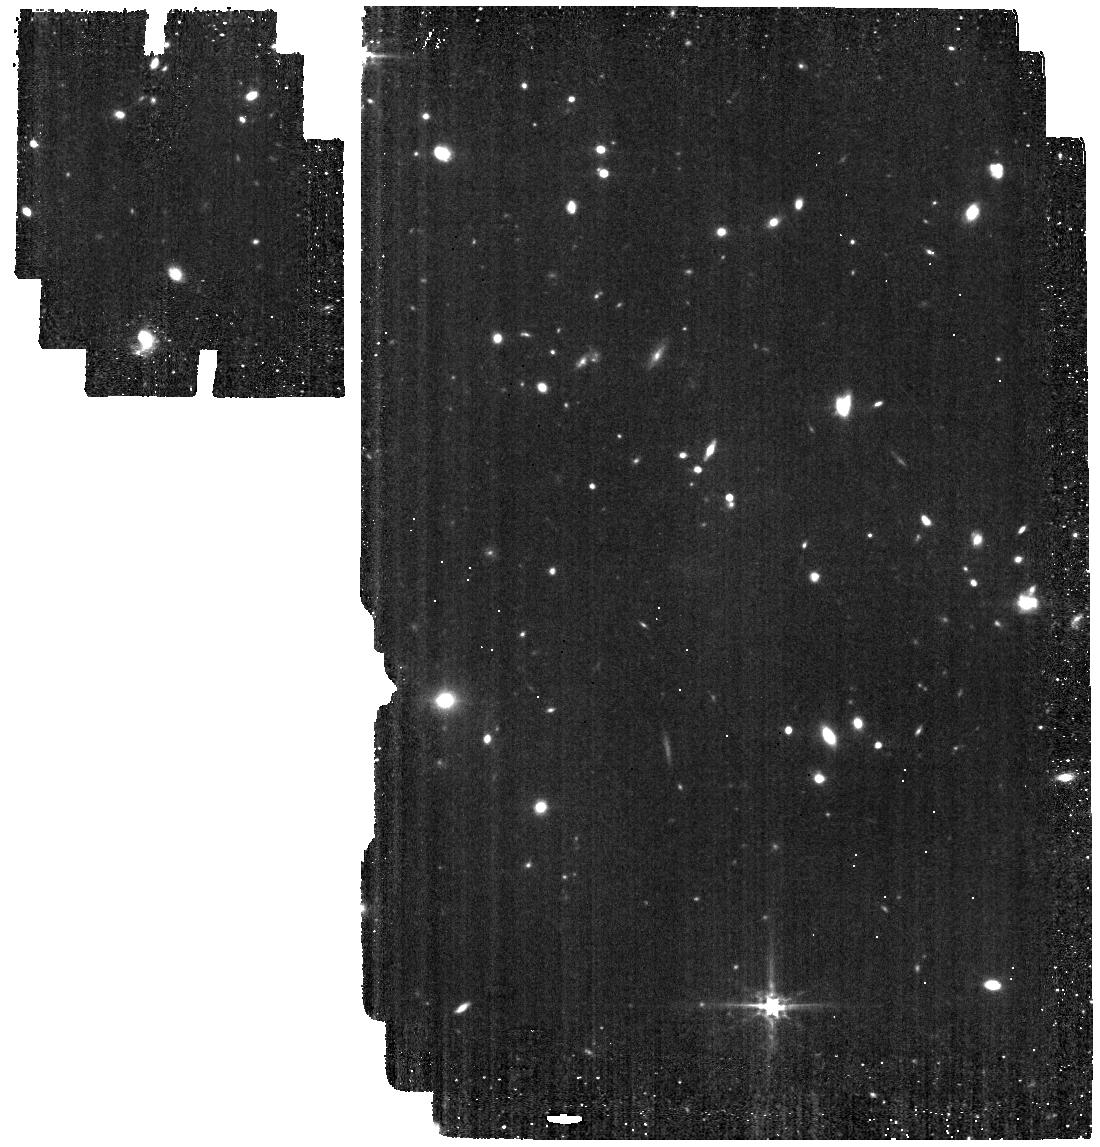
Target: GNz11-offset. Instrument: MIRI. Filter: F560W. Exposure: 34 min. Observation ID: jw01264-o003_t007_miri_f560w

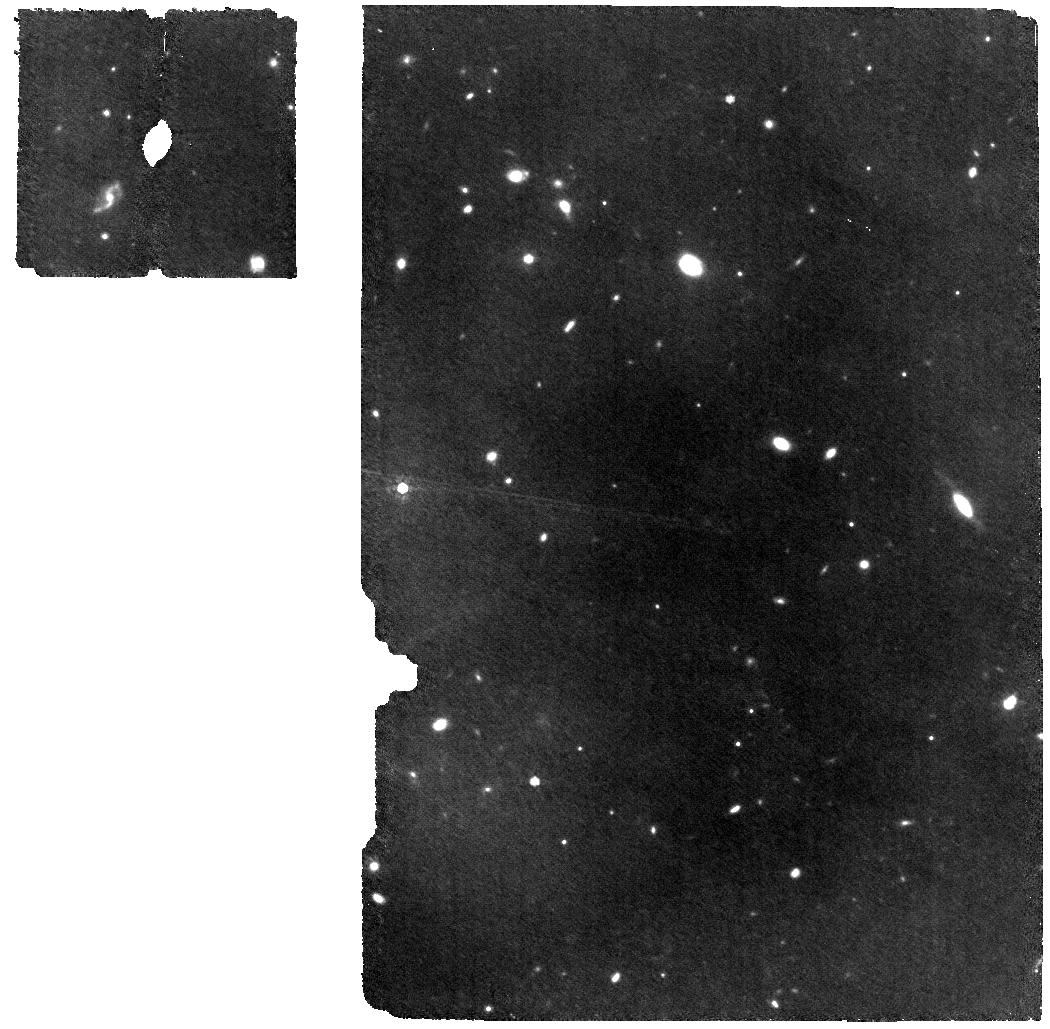
Target: HFLS3-MRS. Instrument: MIRI. Filter: F770W. Exposure: 1.1 h. Observation ID: jw01264-o006_t004_miri_f770w

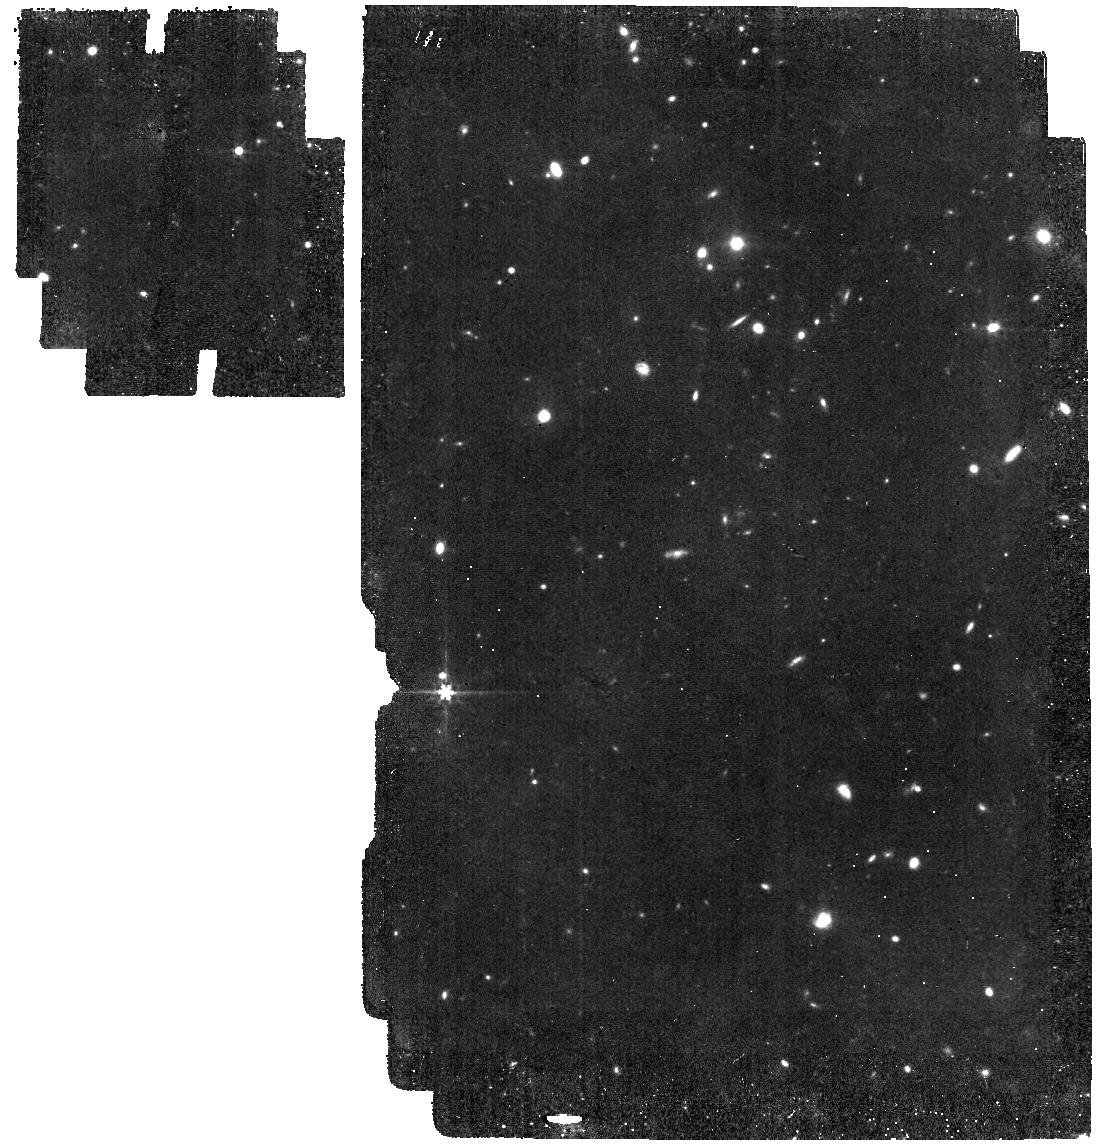
Target: GN20-IMAGER. Instrument: MIRI. Filter: F560W. Exposure: 25 min. Observation ID: jw01264-o002_t002_miri_f560w

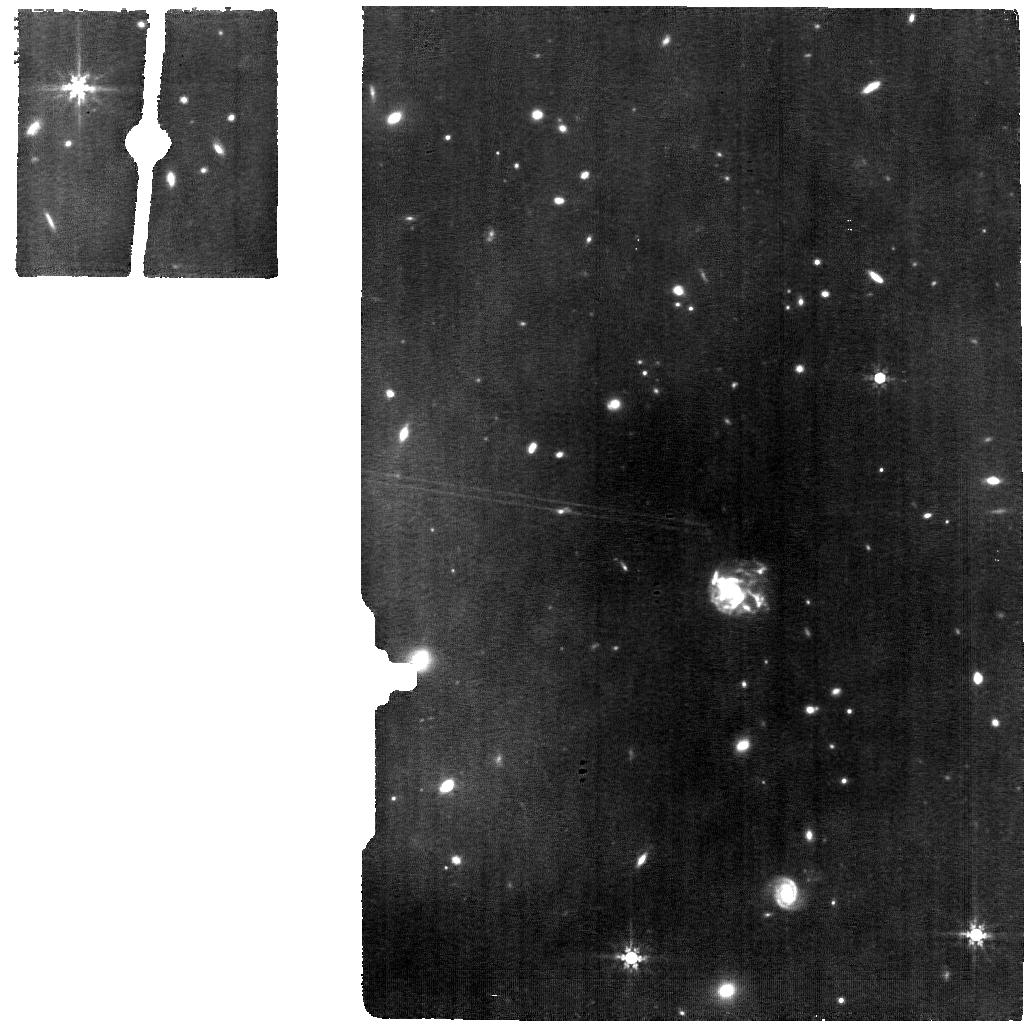
Target: SPT0311-MRS. Instrument: MIRI. Filter: F770W. Exposure: 2.1 h. Observation ID: jw01264-o009_t006_miri_f770w

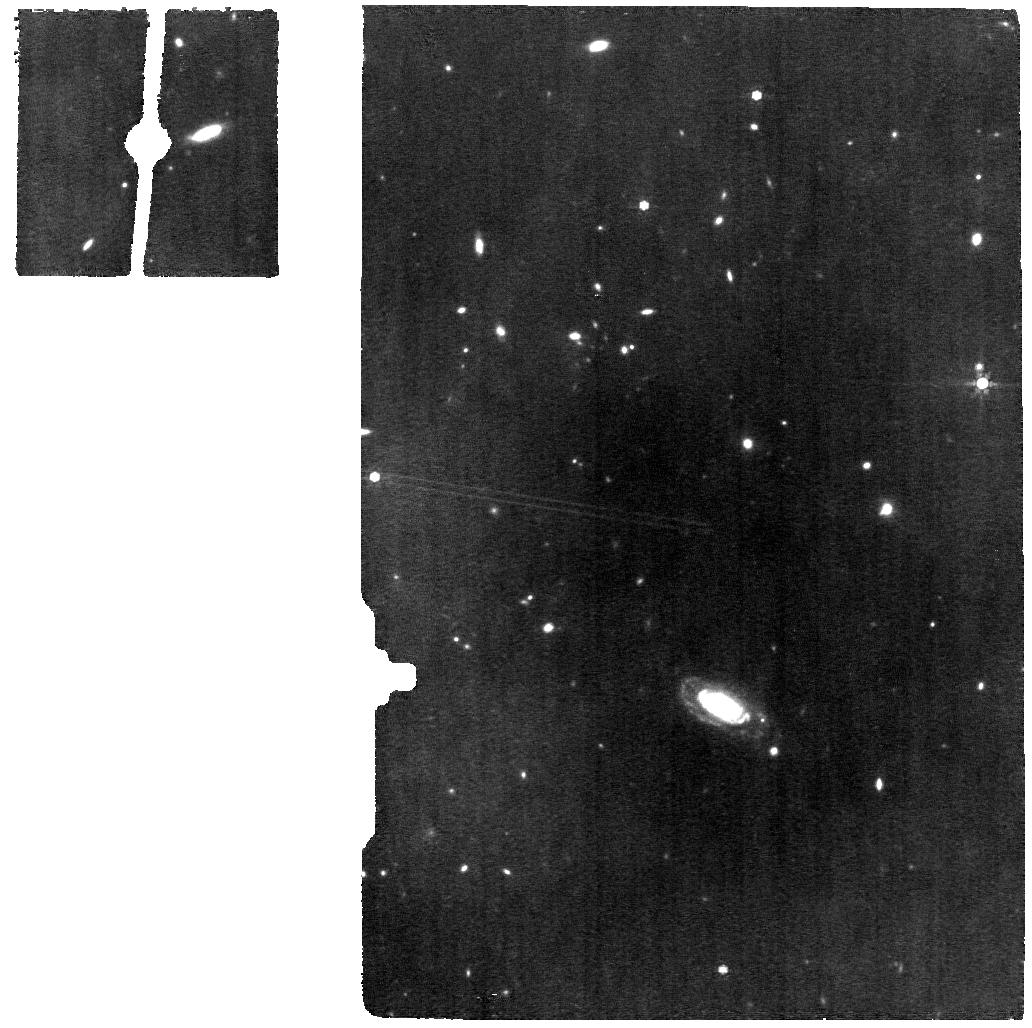
Target: GN20-MRS. Instrument: MIRI. Filter: F770W. Exposure: 1.1 h. Observation ID: jw01264-o001_t001_miri_f770w

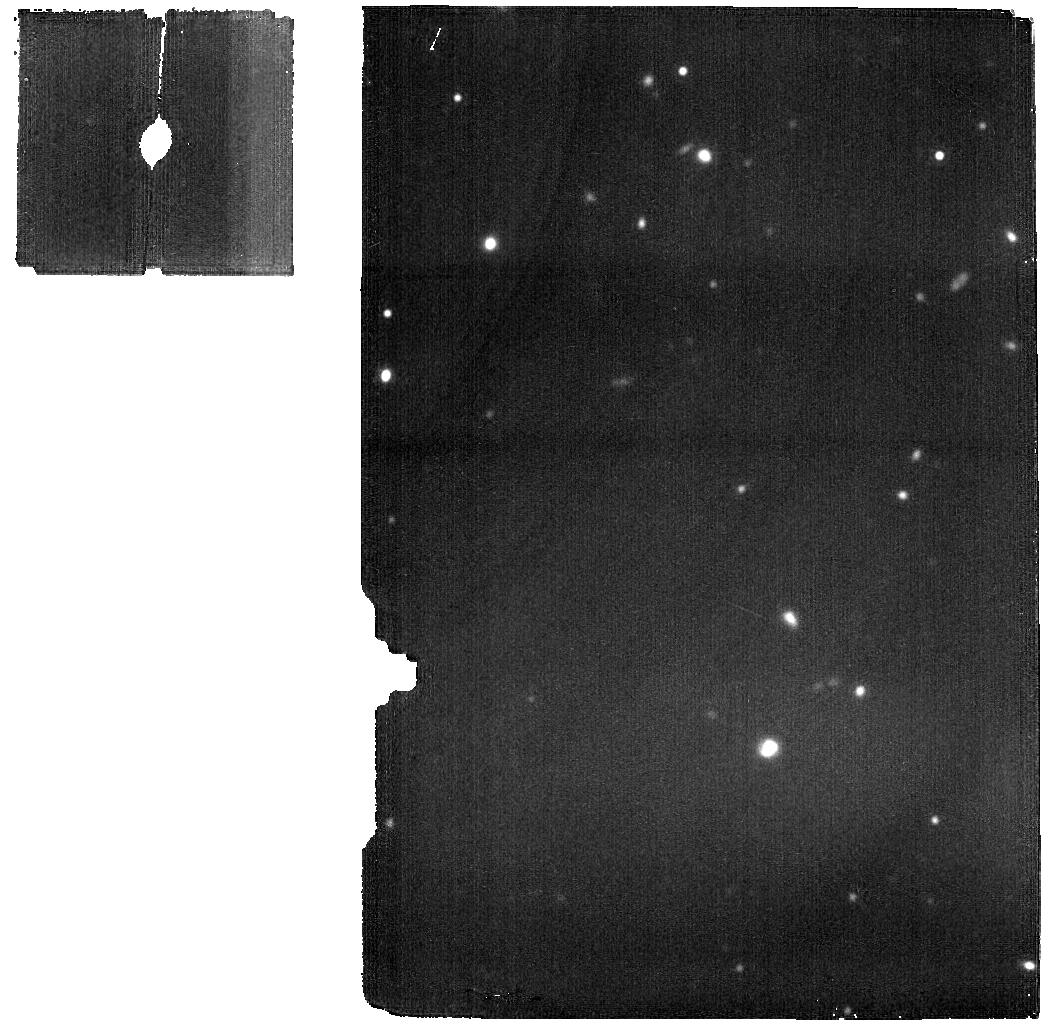
Target: GN20-MRS-BKG. Instrument: MIRI. Filter: F1800W. Exposure: 32 min. Observation ID: jw01264-o016_t013_miri_f1800w

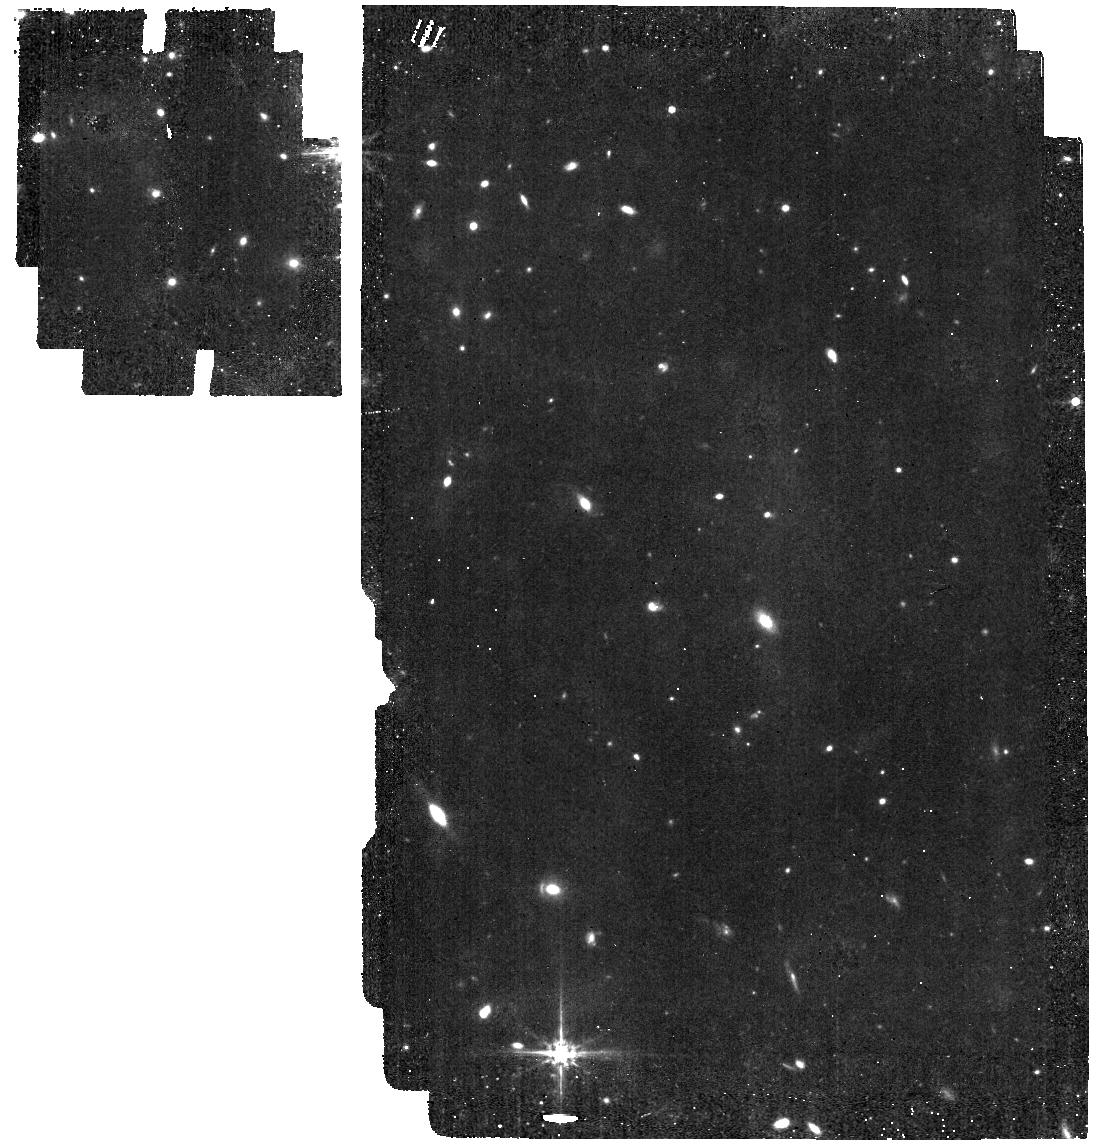
Target: HFLS3-IMAGER. Instrument: MIRI. Filter: F560W. Exposure: 19 min. Observation ID: jw01264-o007_t005_miri_f560w

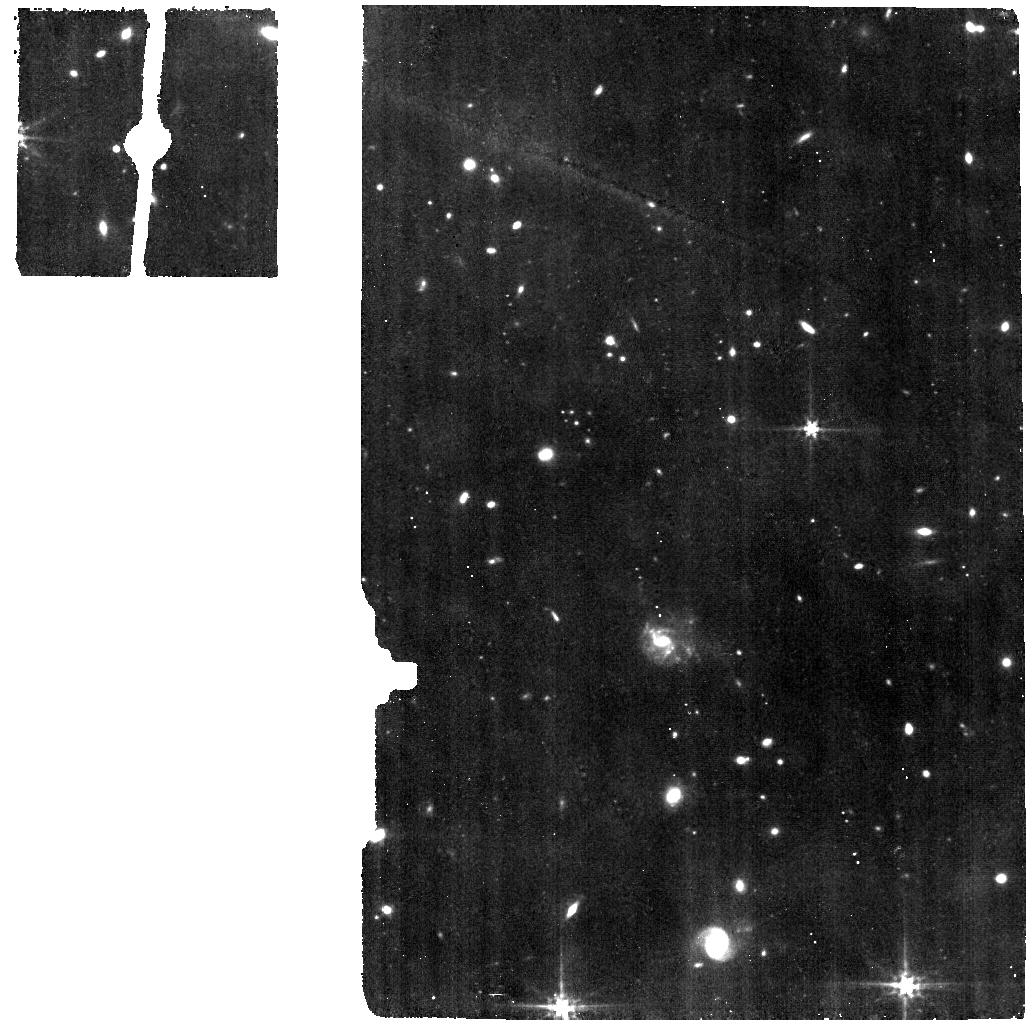
Target: SPT0311-MRS-BKG. Instrument: MIRI. Filter: F560W. Exposure: 1 h. Observation ID: jw01264-o014_t012_miri_f560w

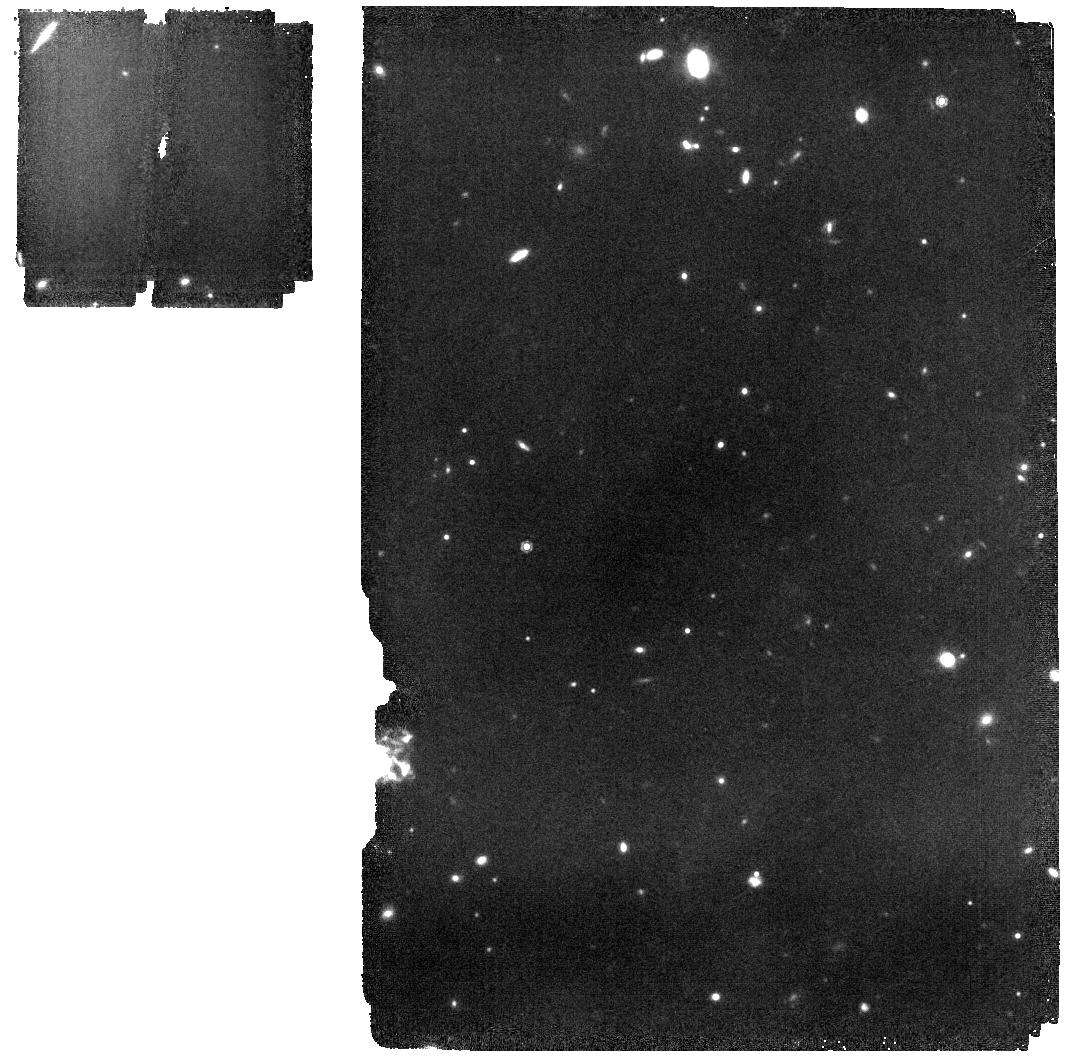
Target: SPT0311-IMAGER. Instrument: MIRI. Filter: F1000W. Exposure: 45 min. Observation ID: jw01264-o015_t011_miri_f1000w

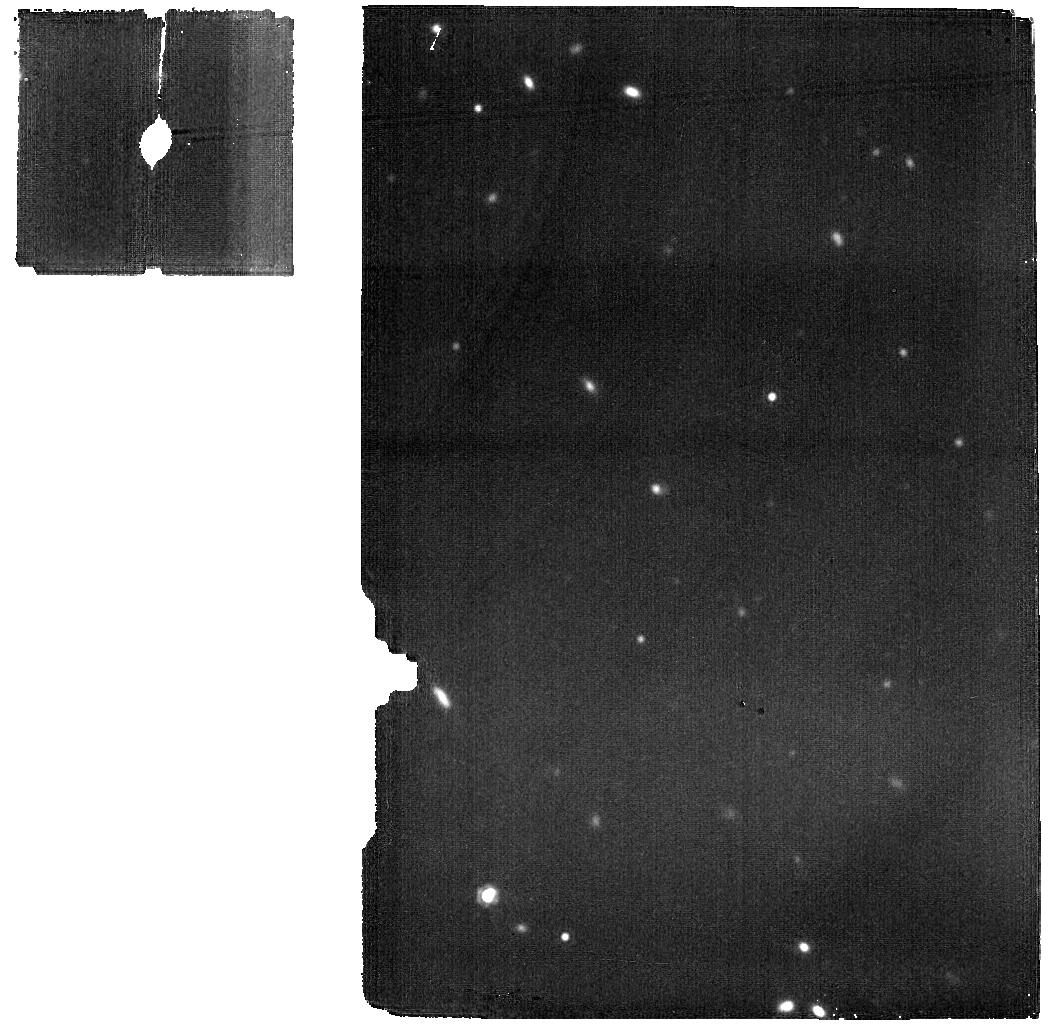
Target: HFLS3-MRS-BKG. Instrument: MIRI. Filter: F1800W. Exposure: 32 min. Observation ID: jw01264-o017_t014_miri_f1800w

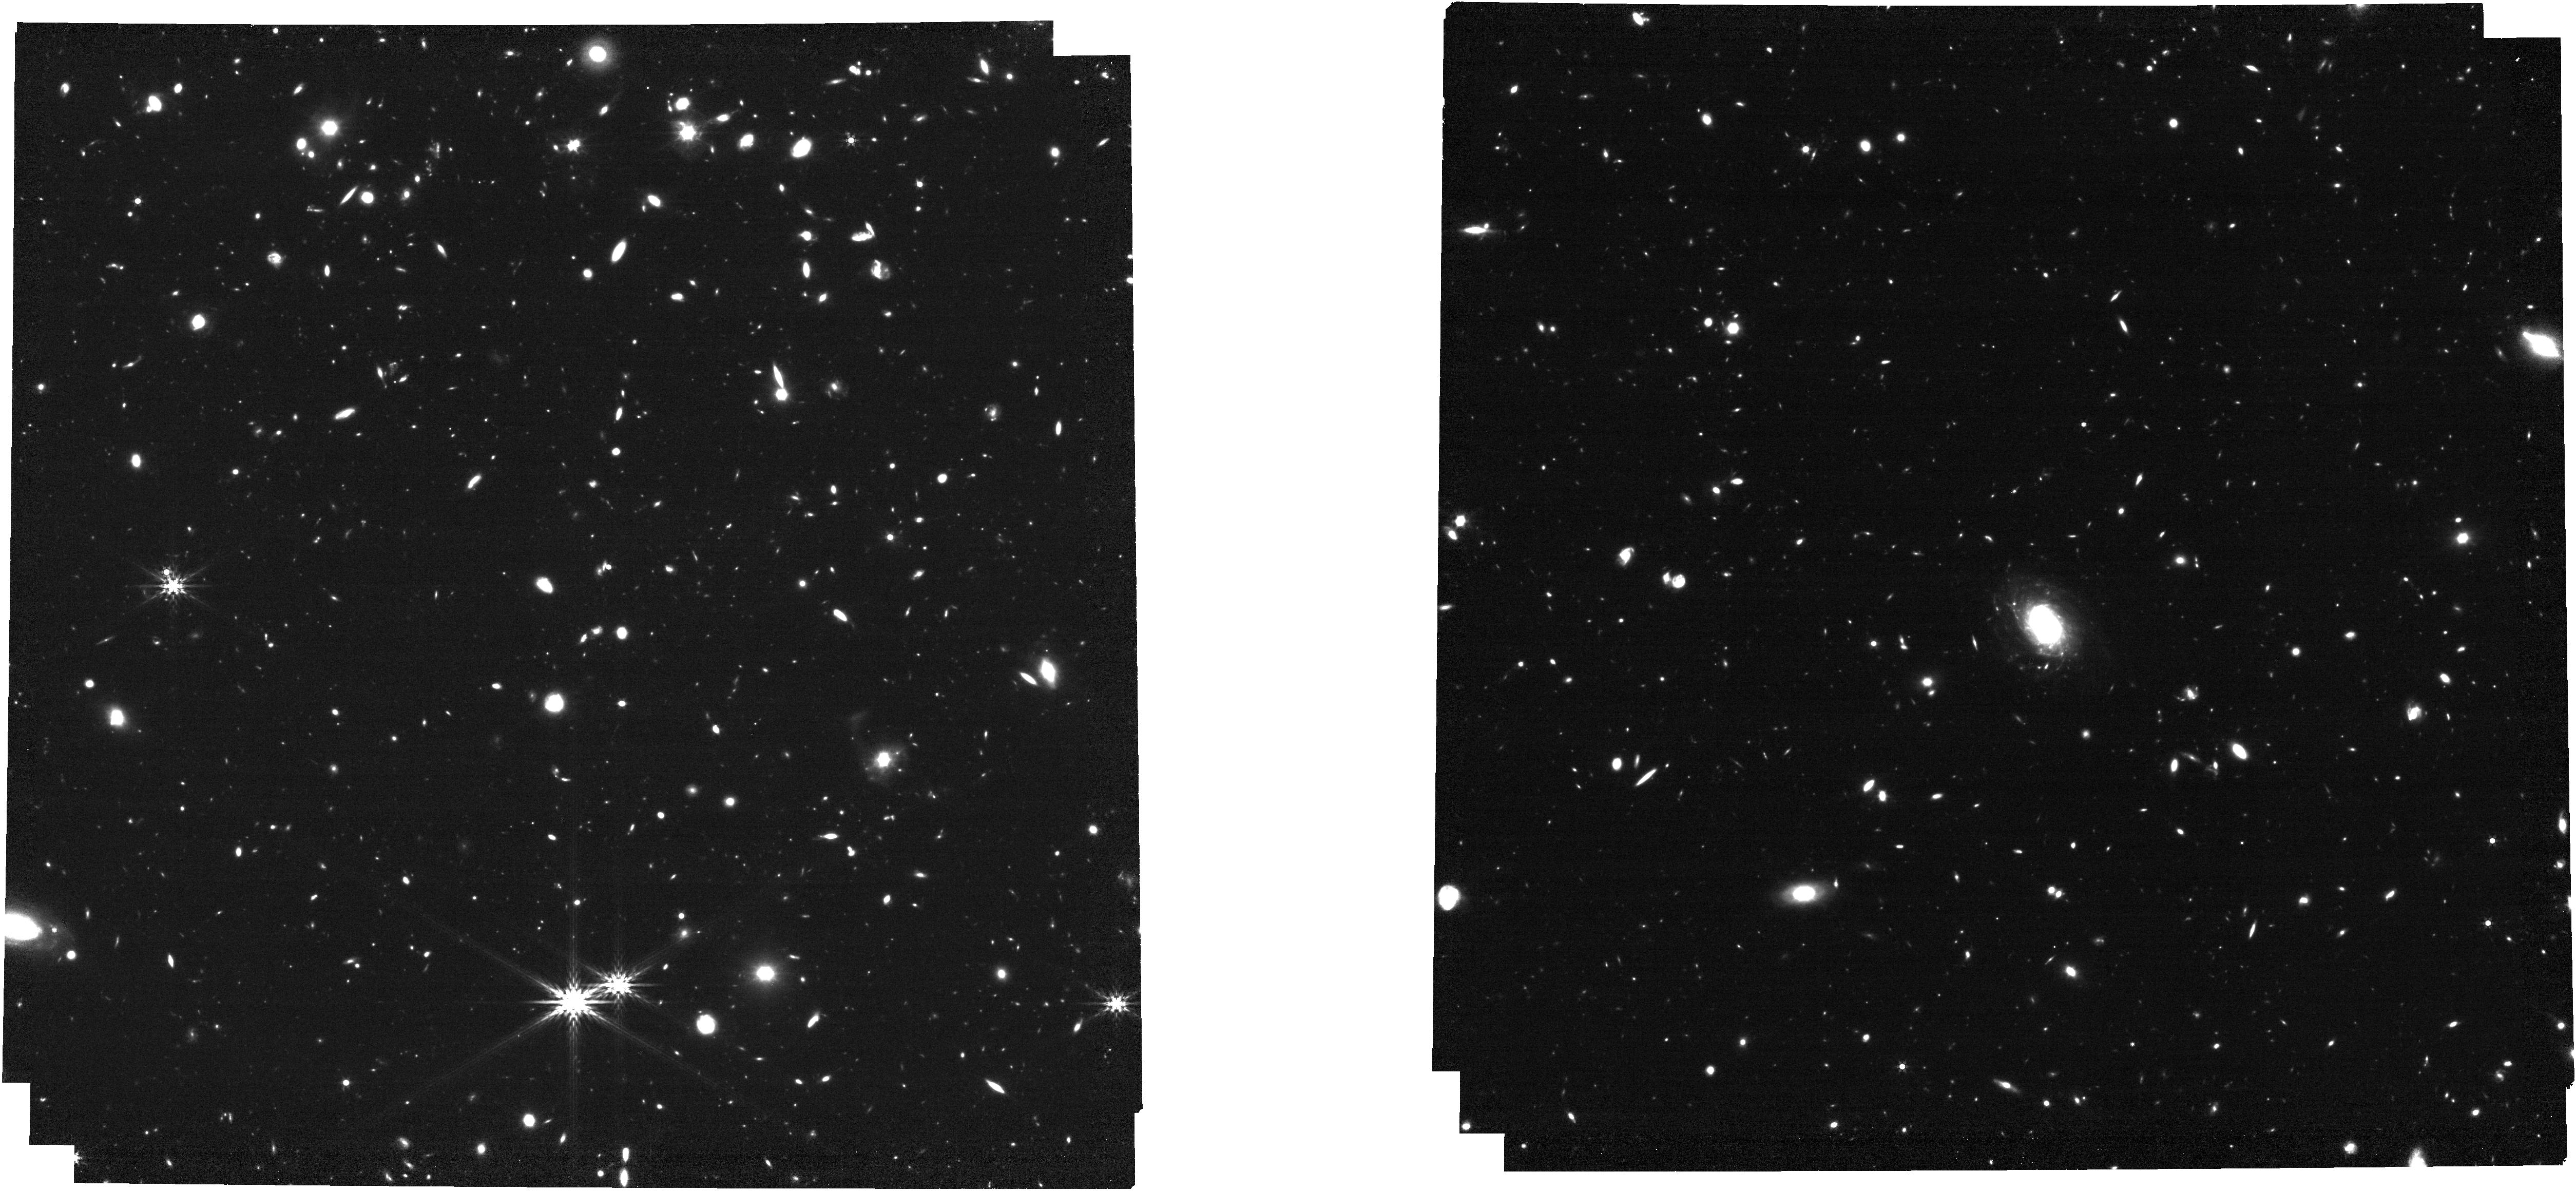
Target: GNz11-offset. Instrument: NIRCAM. Filter: F444W. Exposure: 43 min. Observation ID: jw01264-o003_t007_nircam_clear-f444w

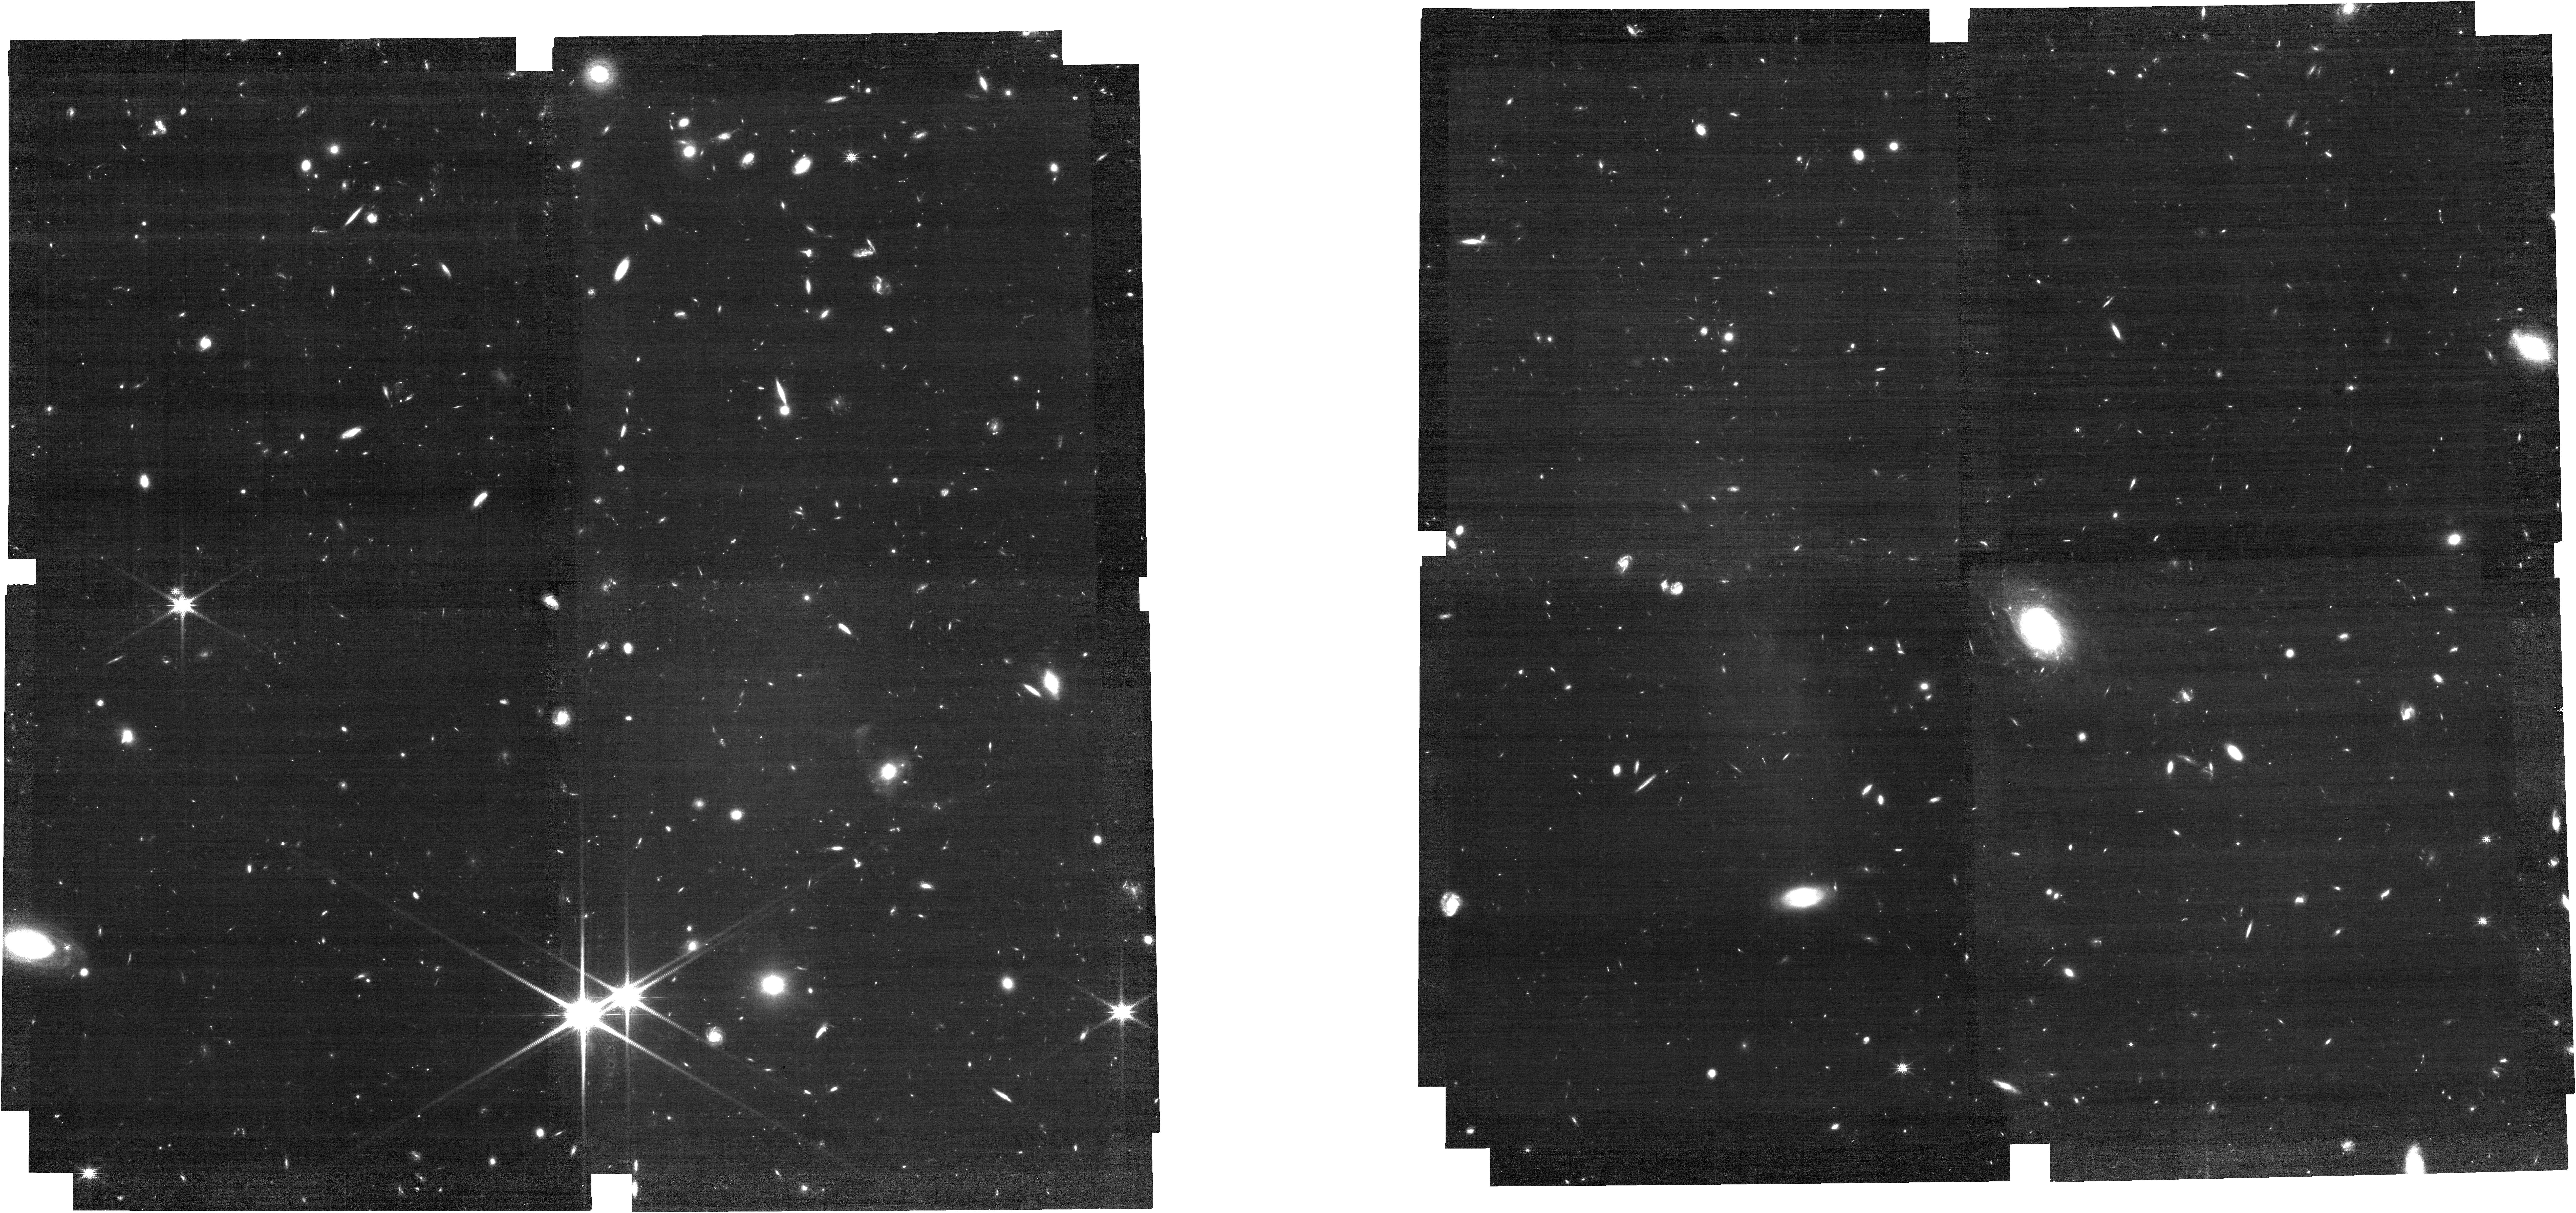
Target: GNz11-offset. Instrument: NIRCAM. Filter: F150W. Exposure: 43 min. Observation ID: jw01264-o003_t007_nircam_clear-f150w

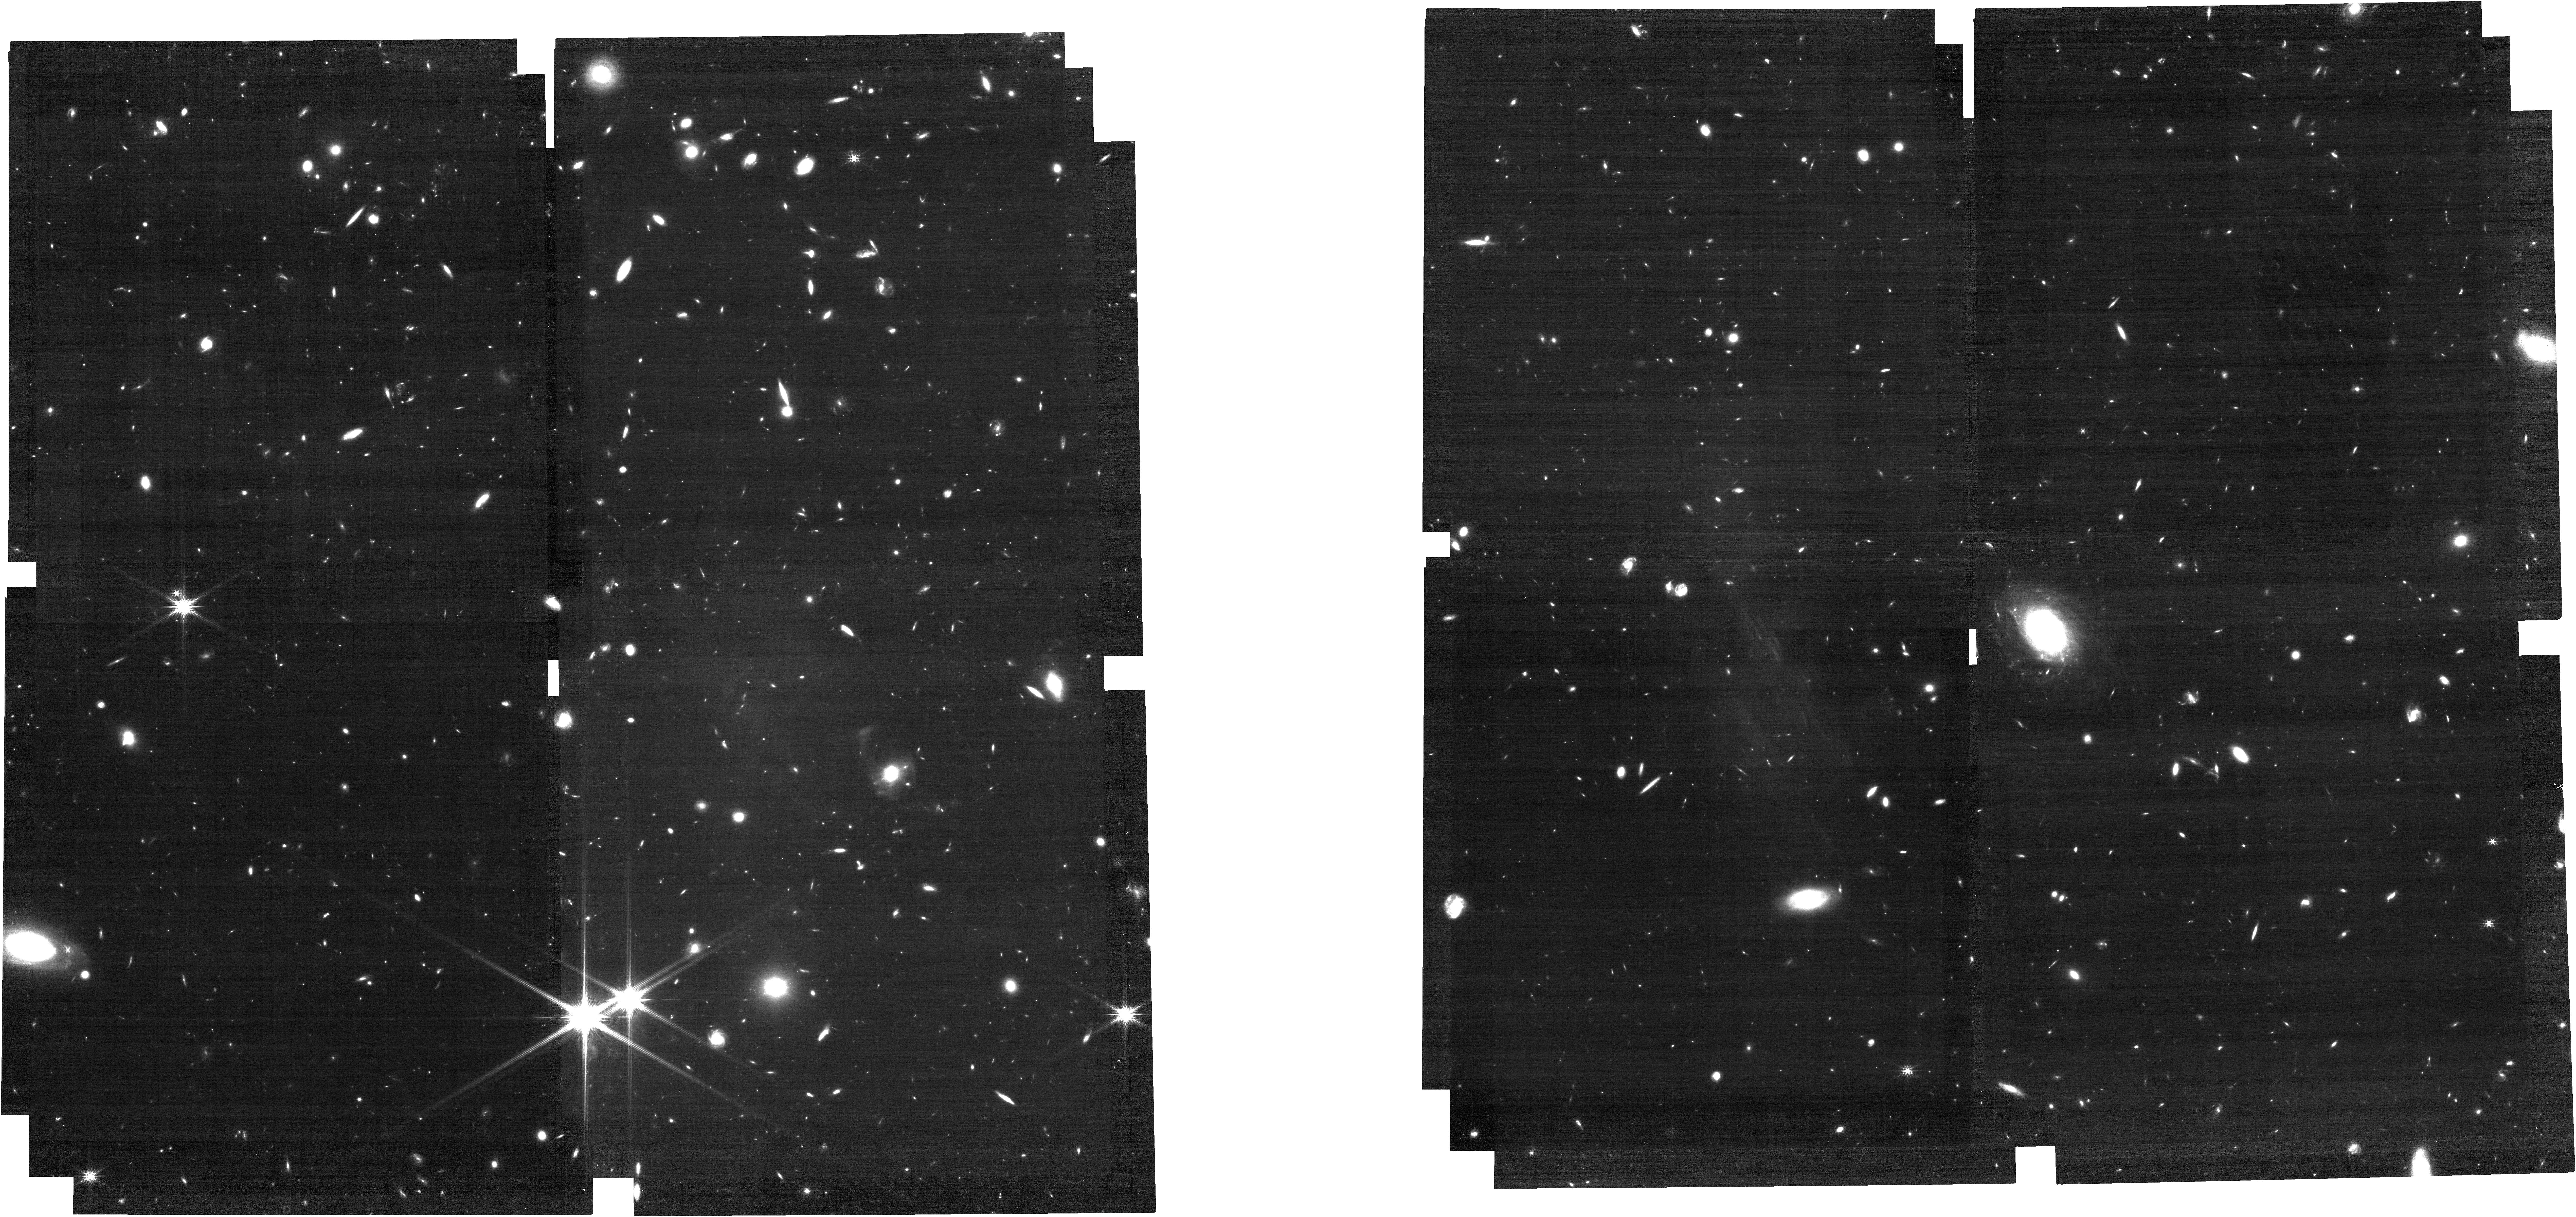
Target: GNz11-offset. Instrument: NIRCAM. Filter: F200W. Exposure: 30 min. Observation ID: jw01264-o003_t007_nircam_clear-f200w

NIRSpec and MIRI IFS of SMGs (PI: Colina Robledo, Luis)

The observation IDs for the NIRSpec observations are: GN20 FERRUIT_3049 HFLS3 FERRUIT_3050 And for MIRI: GN20 MRS and IMAGER WRIGHT_0301 to 0308 HFLS3 MRS and IMAGER WRIGHT_0401 to 0403 * UPDATE JUNE 2019: The galaxy SPT0311-5823 has been added to the original proposal. * UPDATE JUNE 6, 2022: minor modifications in MIRI imager (MIRIM) pointings intended to achieve the optimization of the original science goals for specific roll angle covered by the LRP observing windows (implemented using the offset requirement). UPDATE JUNE 17, 2022: 1) NIRCam parallel for GNz11-imager (observation 3) change filters from F115W and F277W to F200W and F356W to optimize wavelength coverage between HST and MIRI band. 2) MIRIM simultaneous to SPT-MRS (obs. 9) and SPT-MRS-BKG (obs. 10) change filters (F1000W to F560W in obs.14 and F560W to F770W in obs.9) for a better coverage of the wavelength range in the simultaneous imaging while MRS prime. UPDATE OCTOBER 27, 2022 (MIRI updates for GN20 and HFLS3): modifications in the existing APT to optimized the observational strategy based on the analysis of SPT0311 data taken in July: 1) Add MRS background observations and corresponding new targets (GN20-MRS-BGK and HFLS3-MRS-BGK), 2) remove one of the two MRS configurations previously requested (secondary emission lines), 3) perform one integration per MRS dither and increase the number of dithers to reduce effect of persistence of cosmic showers, 4) remove the special requirement of interruptible between MRS and MIRIM observations, 5) add MIRIM images in two additional filters to better cover the spectral wavelength in imaging, 6) change MIRIM dither to CYCLING. These changes keep the main science goals and charge times within the previously allocated limits while optimizing the observational strategy. Also, gives more flexibility to schedule MIRI imaging and spectroscopy. This APT is for MIRI and NIRSpec-IFU observations of 3 high-z dusty, infrared luminous galaxies. The combination of spectral coverage and sub‐arcsec integral field medium resolution spectroscopy (MRS), makes MIRI a unique instrument to peer into the dust‐enshrouded phase of IR‐luminous star‐forming galaxies (DSFG) at high redshifts. MIRI provides the first direct sub‐arcsec view ever at the (rest‐frame) near‐infrared light distribution of the evolved stellar population, ionized and hot molecular gas phase in z~2‐6 massive DSFGs, and therefore will investigate the physical processes of the obscured star formation and black hole growth in massive star‐forming galaxies (SFR above 100 Msun/yr) in the early universe. MRS spectroscopy of the main near-infrared emission lines (hydrogen Paschen, [FeII], H2 , etc) will be obtained for the currently known highest redshift DSFGs (SPT0311-5823 and HFLS3), and for GN20, a DSFG at z~4 located in GOODS-North. Mid-IR imaging of the host galaxies and nearby fields will also be obtained with the MIRI imager in the near-IR (i.e. 1.2-1.5 microns) rest-frame (i.e. F770W for GN20 and F1000W for HFLS3 and SPT0311-5823). The NIRSpec-IFU observations are part of the NIRSpec GTO Physics of Galaxy Assembly IFS survey. The goal of this program is to characterize the internal structure of distant galaxies andthereby investigate the primary physical processes driving galaxy evolution across cosmic time. The main specific objectives are to: trace the distribution of star formation, map the resolved properties of the stellar populations, trace the gas kinematics (i.e. velocity fields, velocity dispersion) and hence determine dynamical masses and also identify non-virial motions (outflow and inflows), map metallicity gradients and dust extinction. These quantities will be mapped for the brightest and most extended star-forming galaxies and AGN/QSO hosts up to z>8. The NIRSpec-IFU observations are performed at R100 and R2700. The specific band for the high-resolution observations is aimed at including the most important emission lines (from ~ H-beta to H-alpha).